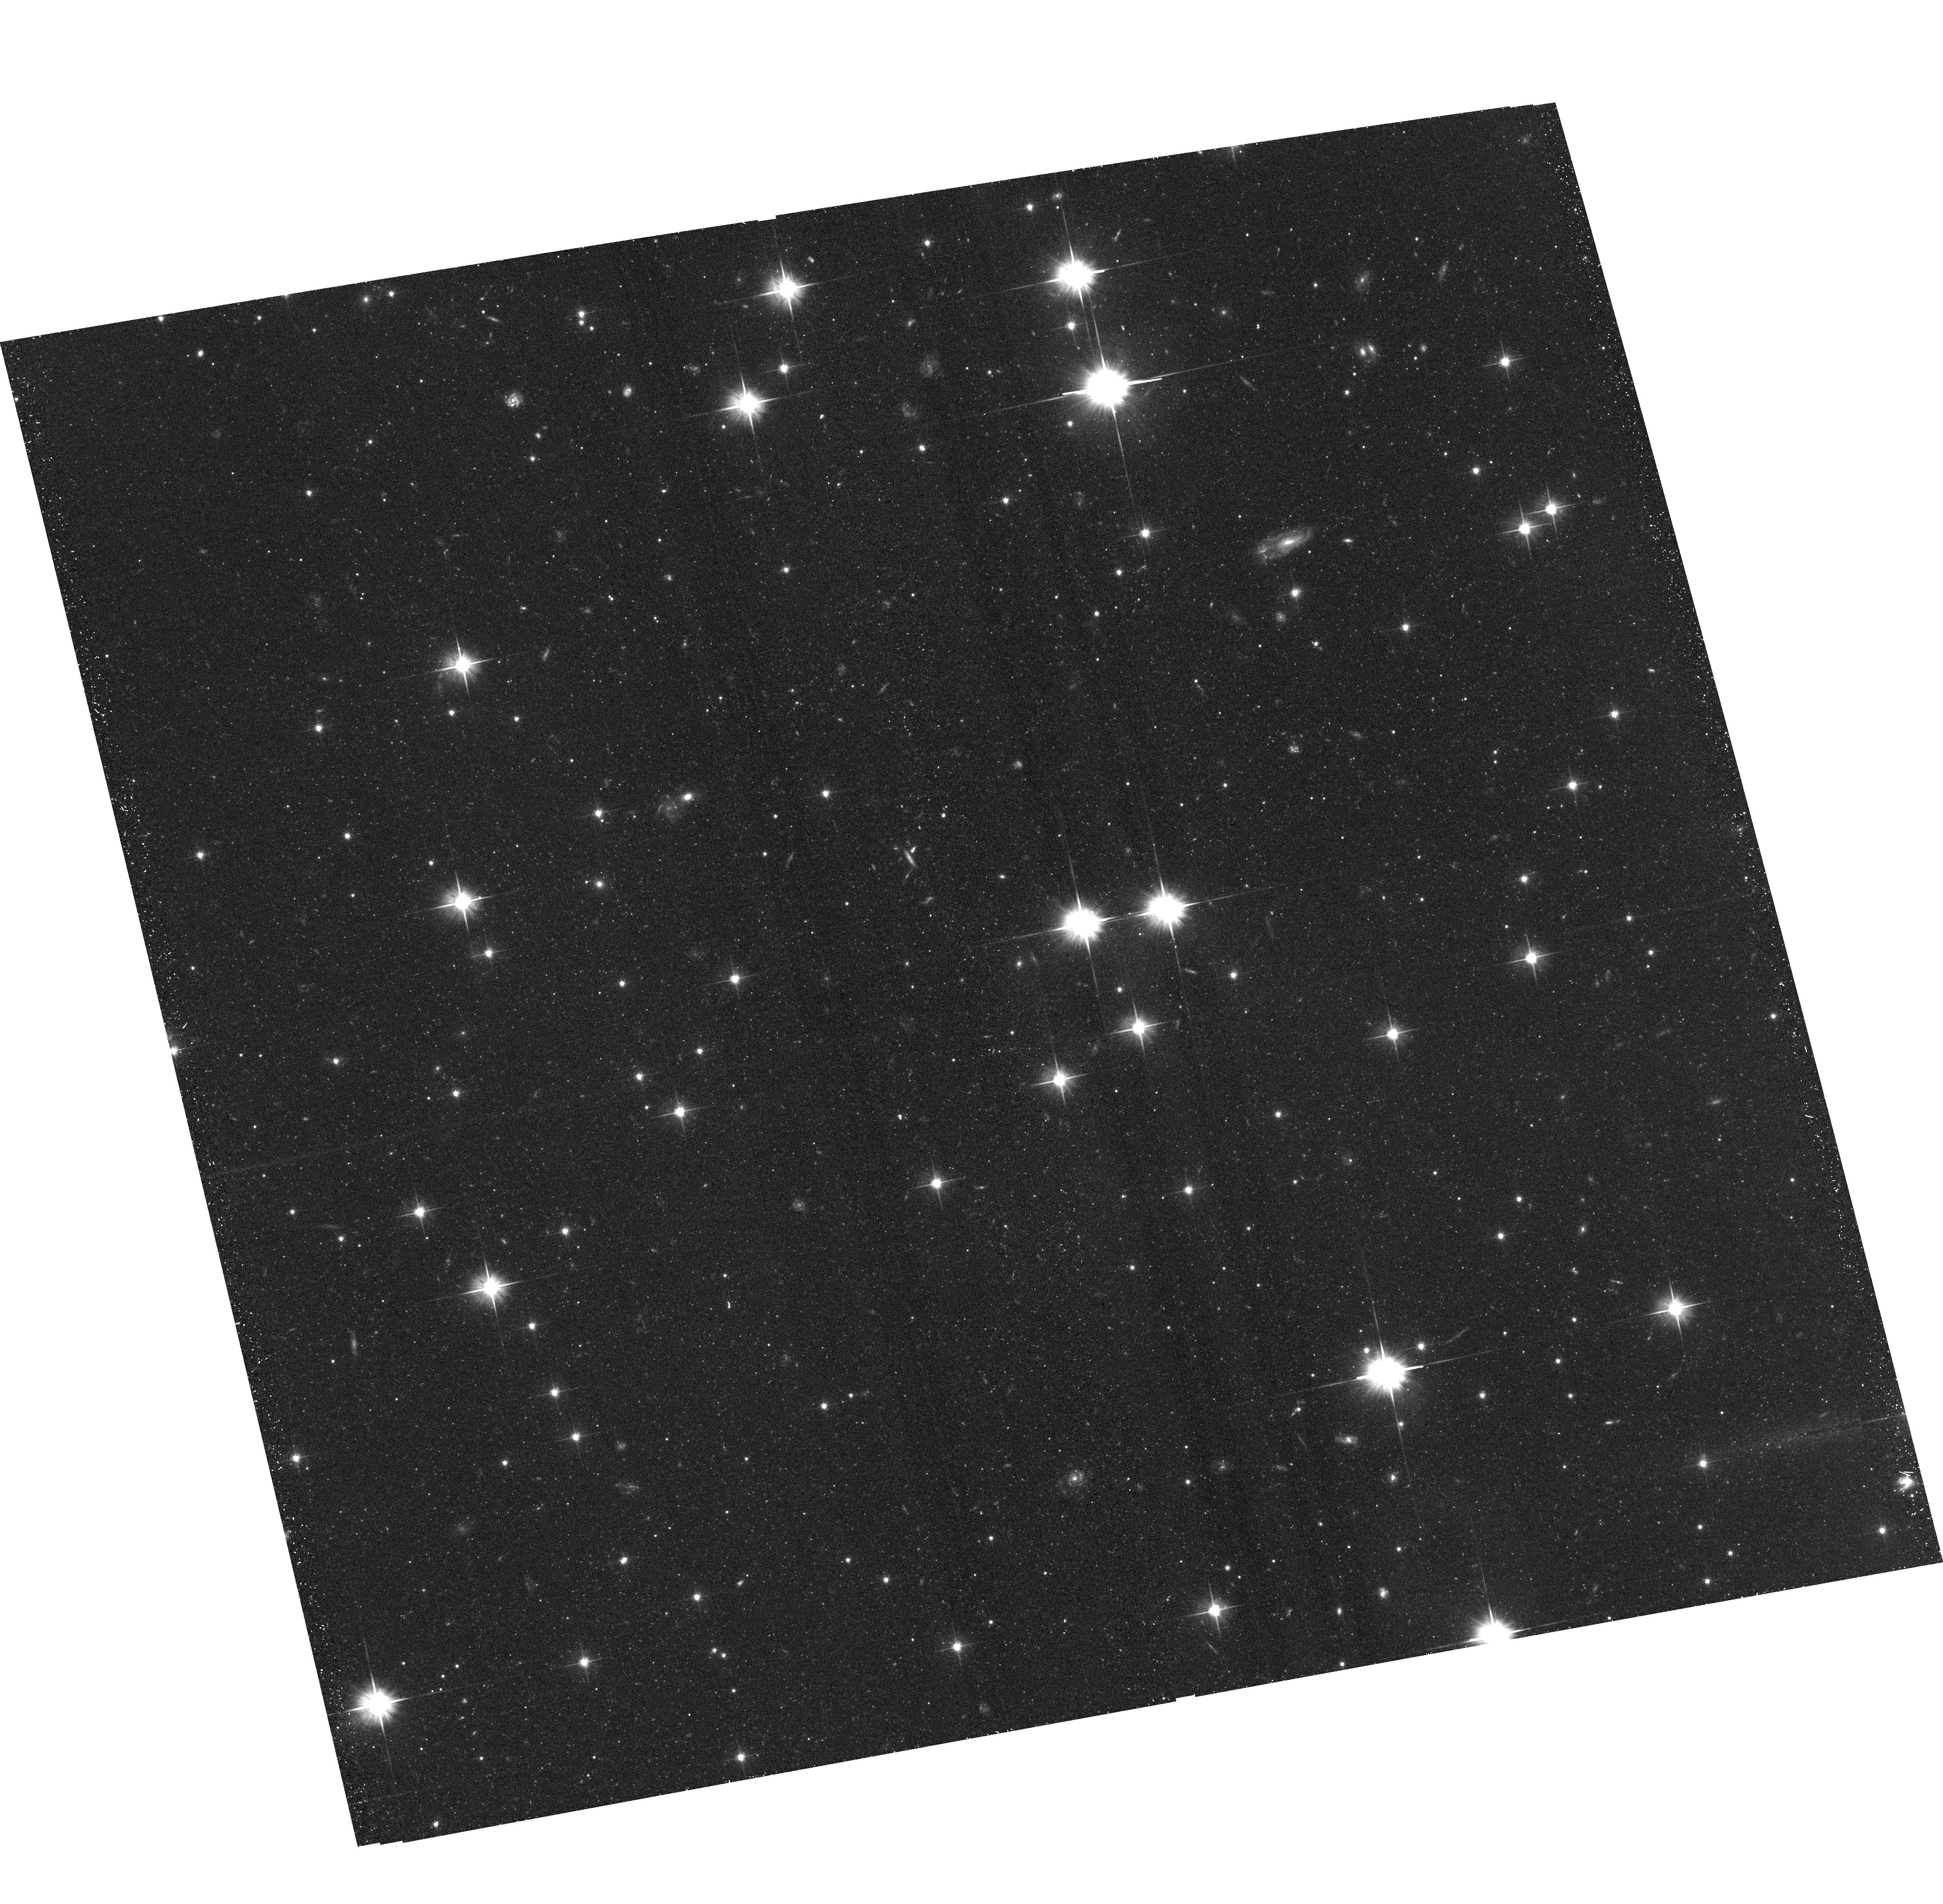
Target: NGC-5128-S6
Instrument: ACS/WFC
Filter: F606W
Exposure: 43 min
Observation ID: hst_14259_06_acs_wfc_f606w_jcwk06

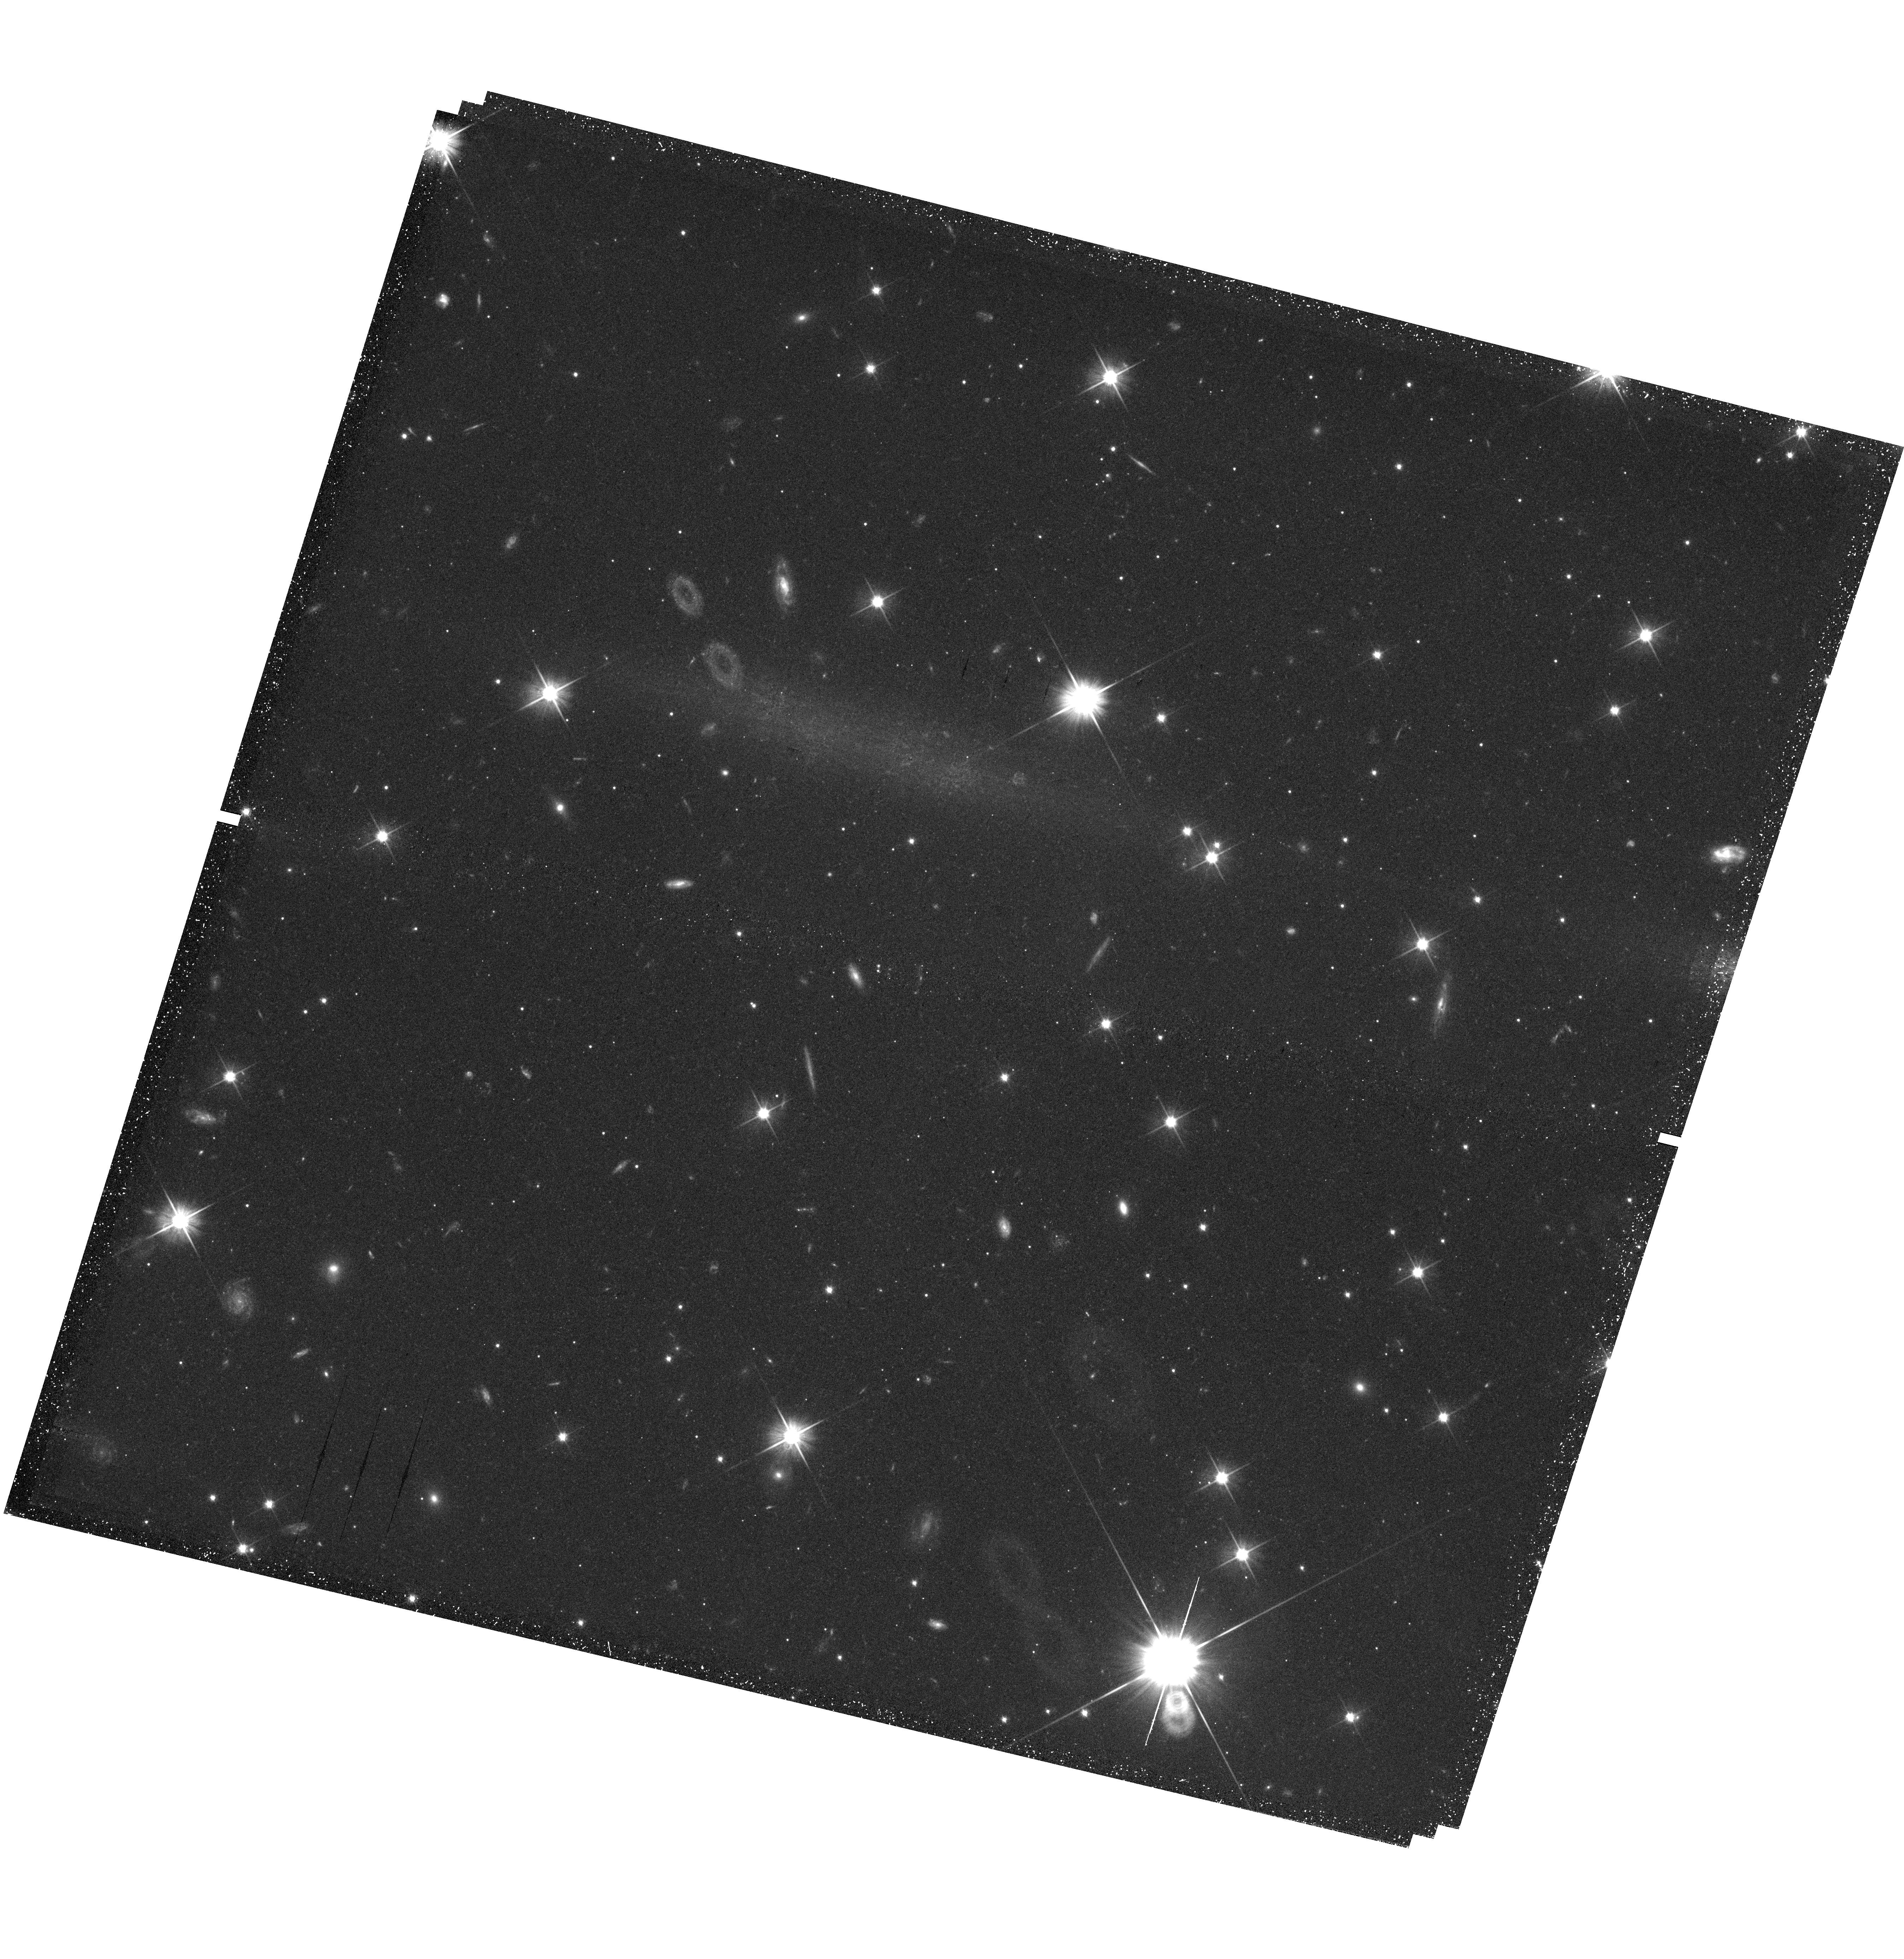
Target: field at RA 200.951°, Dec -41.661°
Instrument: WFC3/UVIS
Filter: F606W
Exposure: 46 min
Observation ID: hst_14259_05_wfc3_uvis_f606w_icwk05

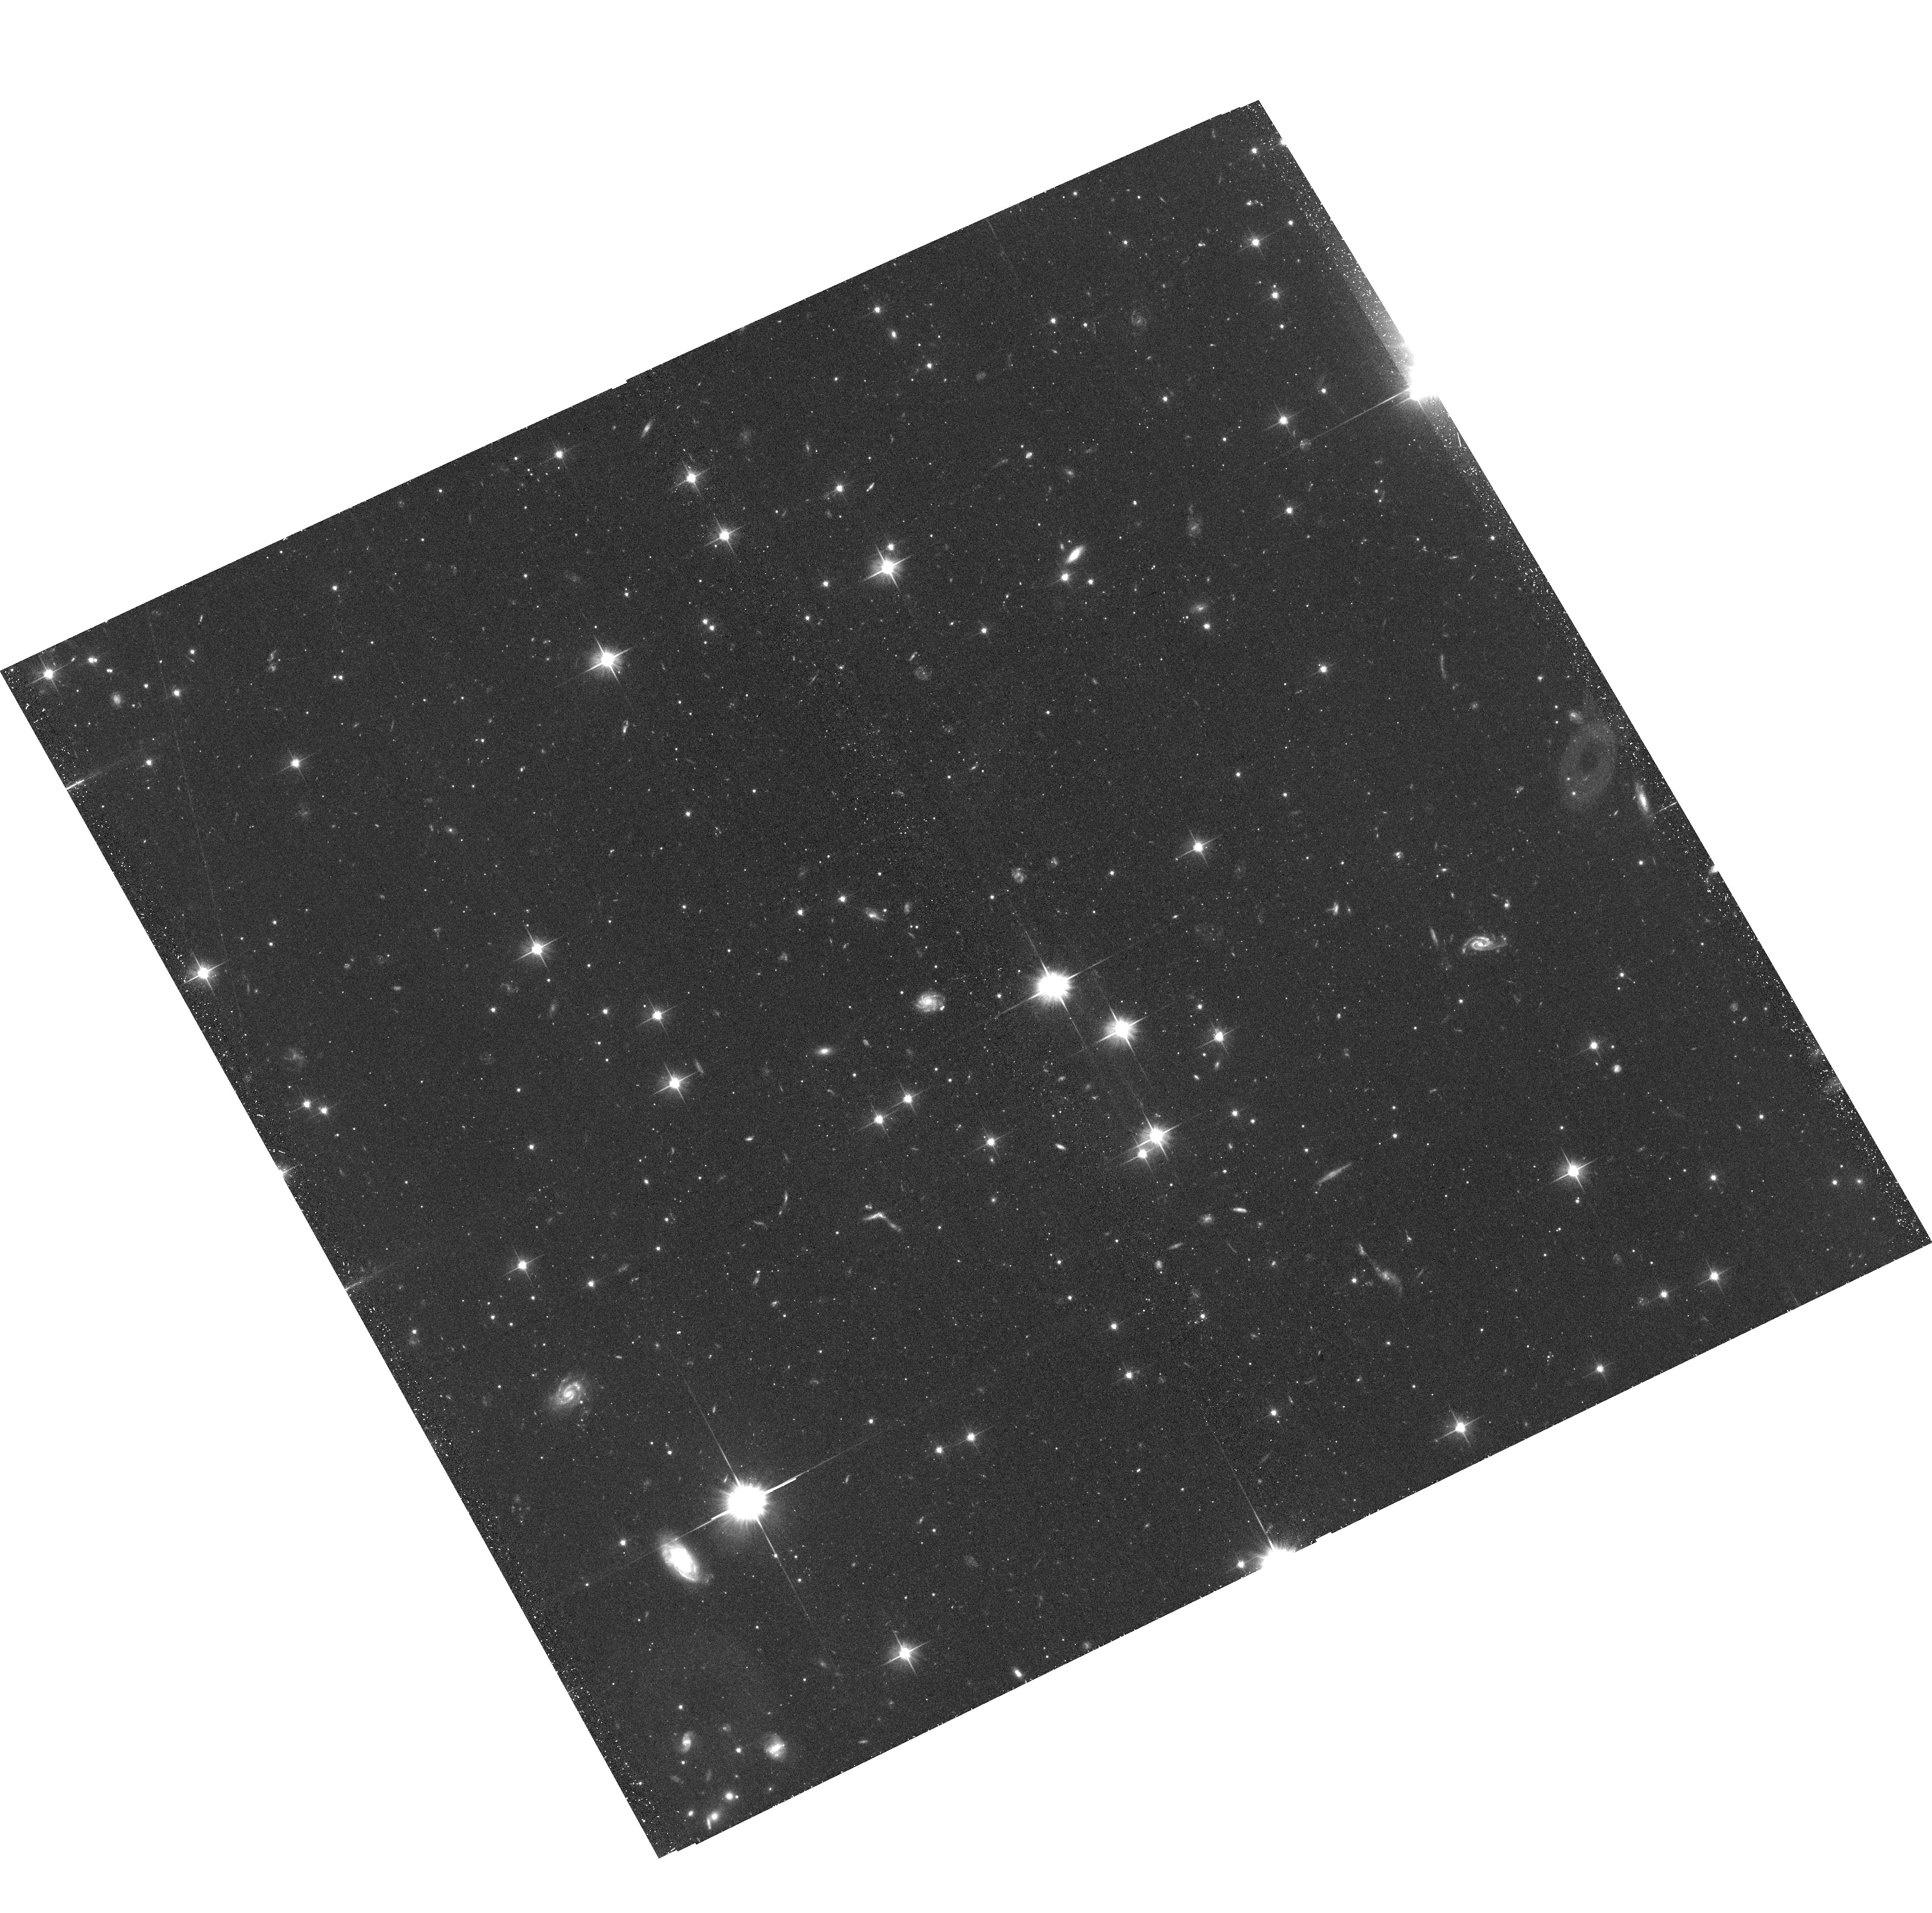
Target: NGC-5128-S5
Instrument: ACS/WFC
Filter: F606W
Exposure: 43 min
Observation ID: hst_14259_05_acs_wfc_f606w_jcwk05

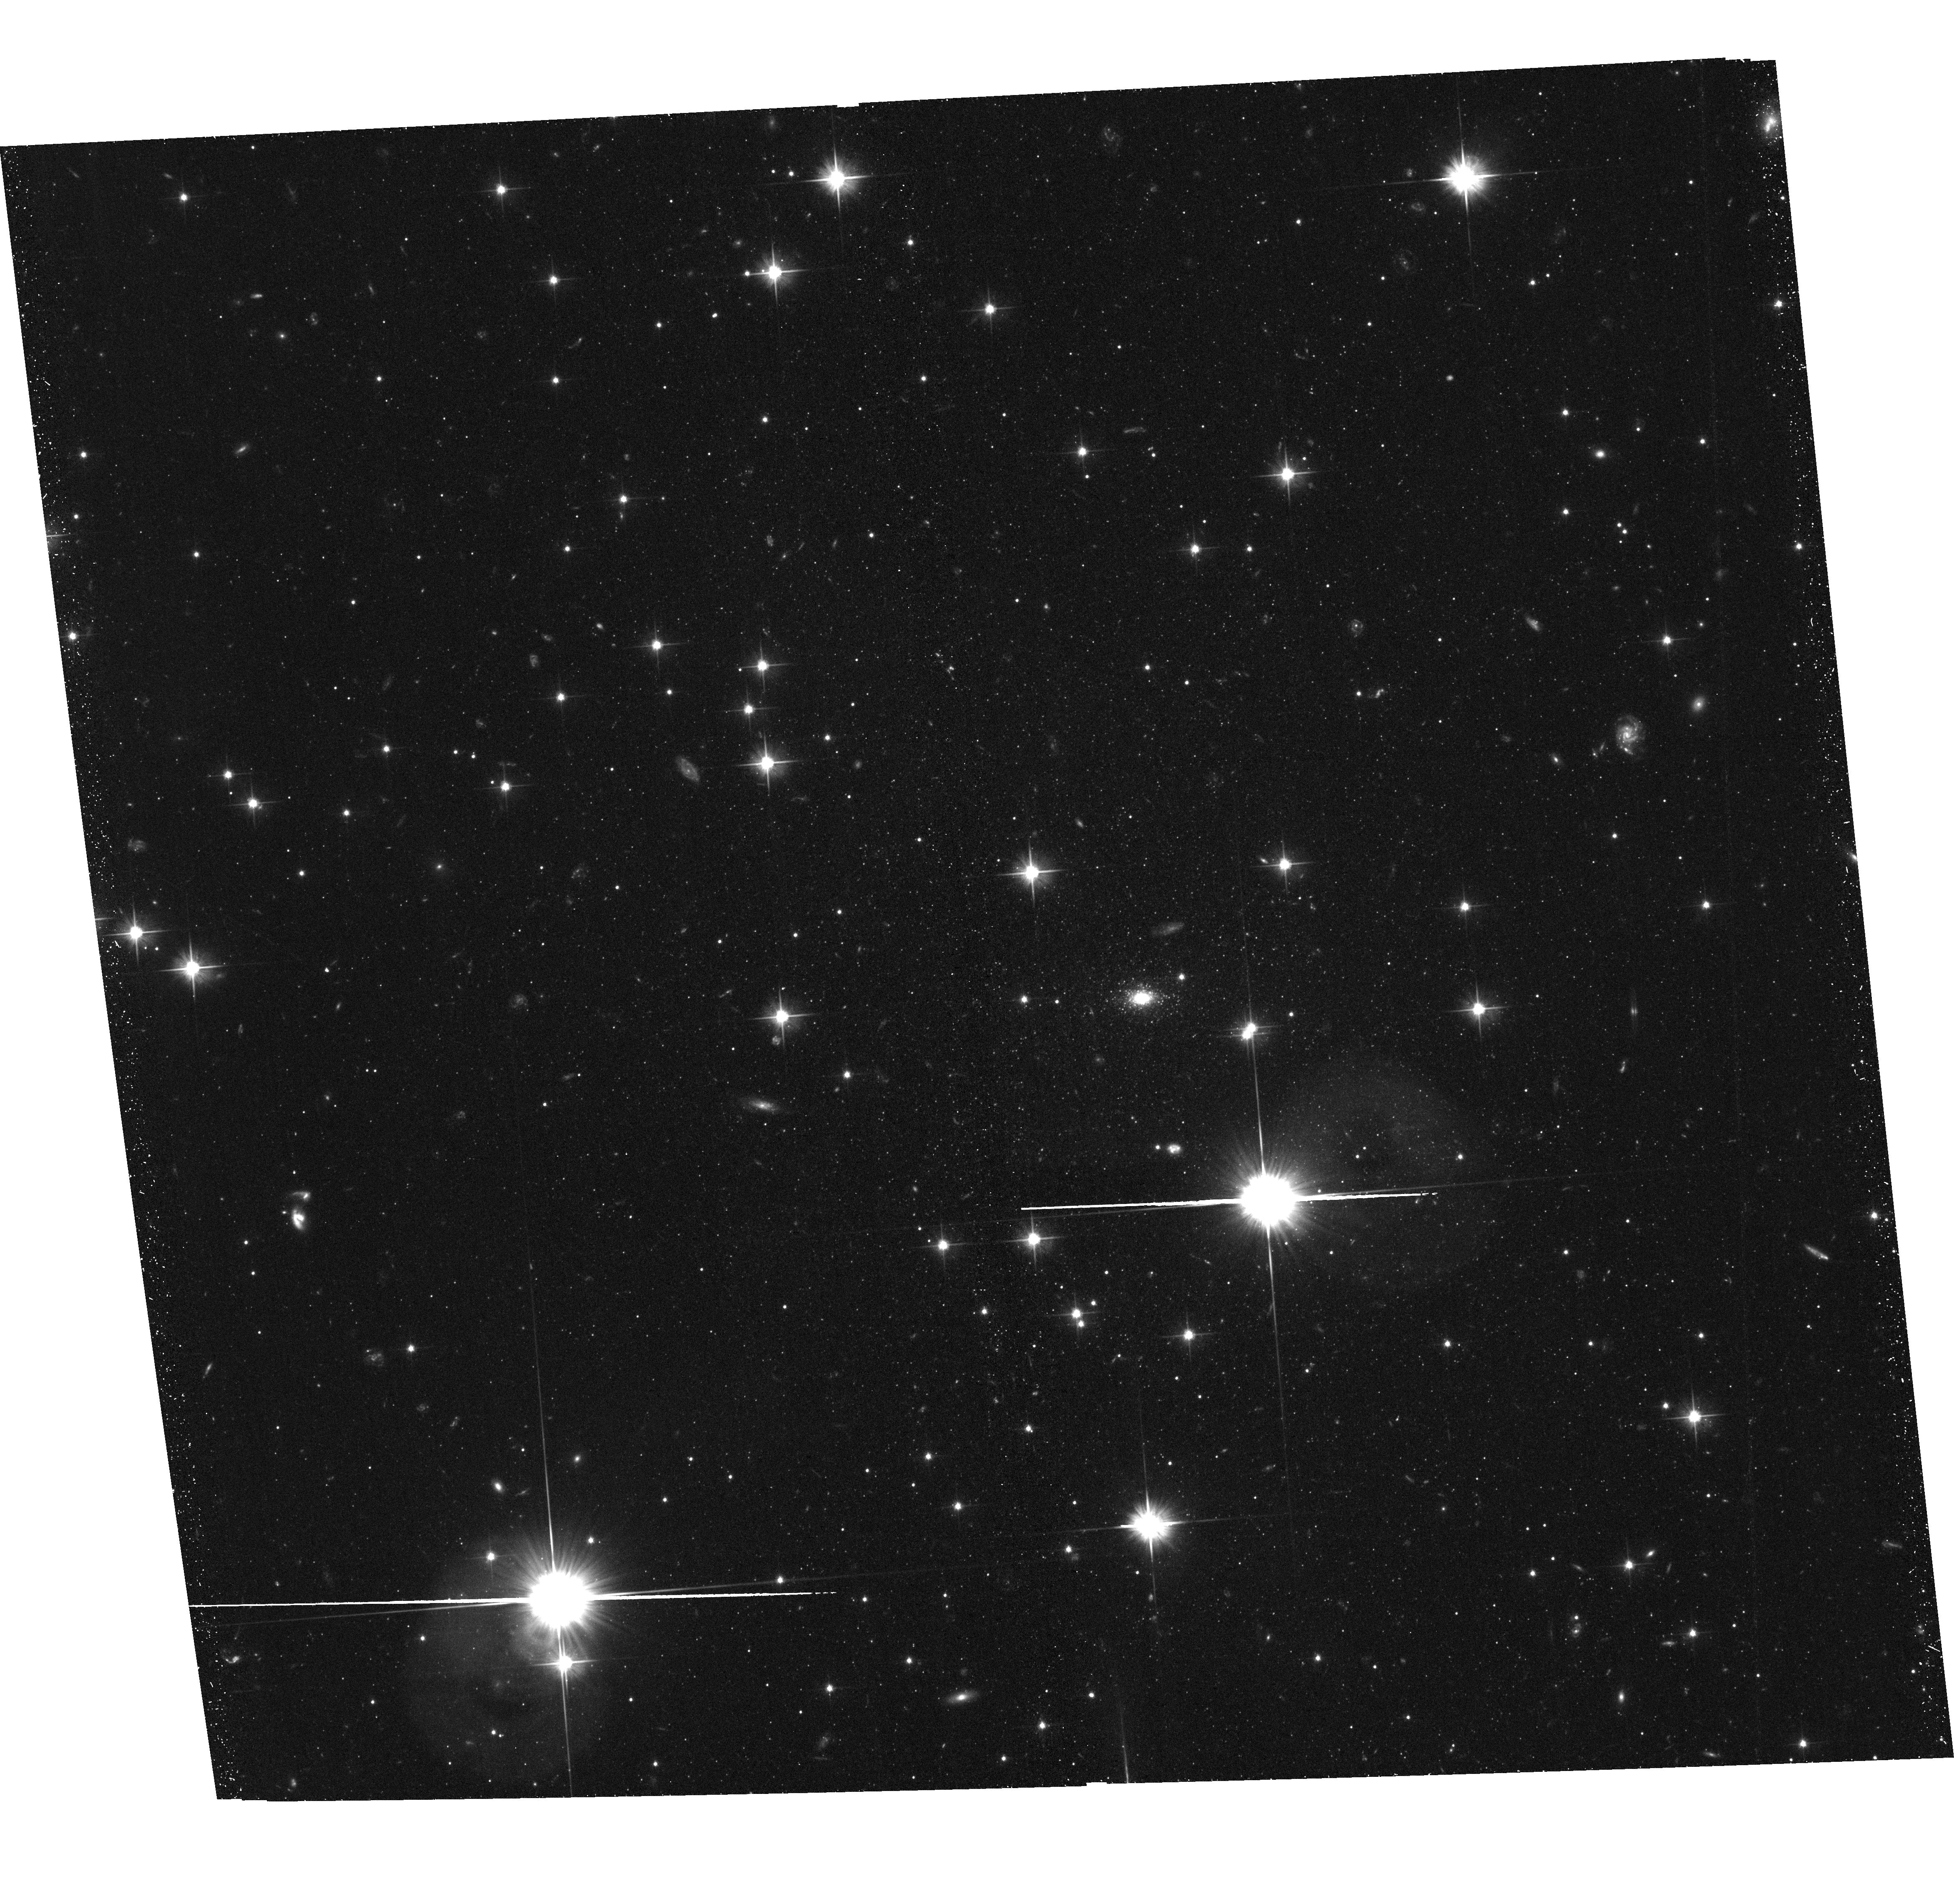
Target: NGC-5128-S1
Instrument: ACS/WFC
Filter: F606W
Exposure: 43 min
Observation ID: hst_14259_01_acs_wfc_f606w_jcwk01

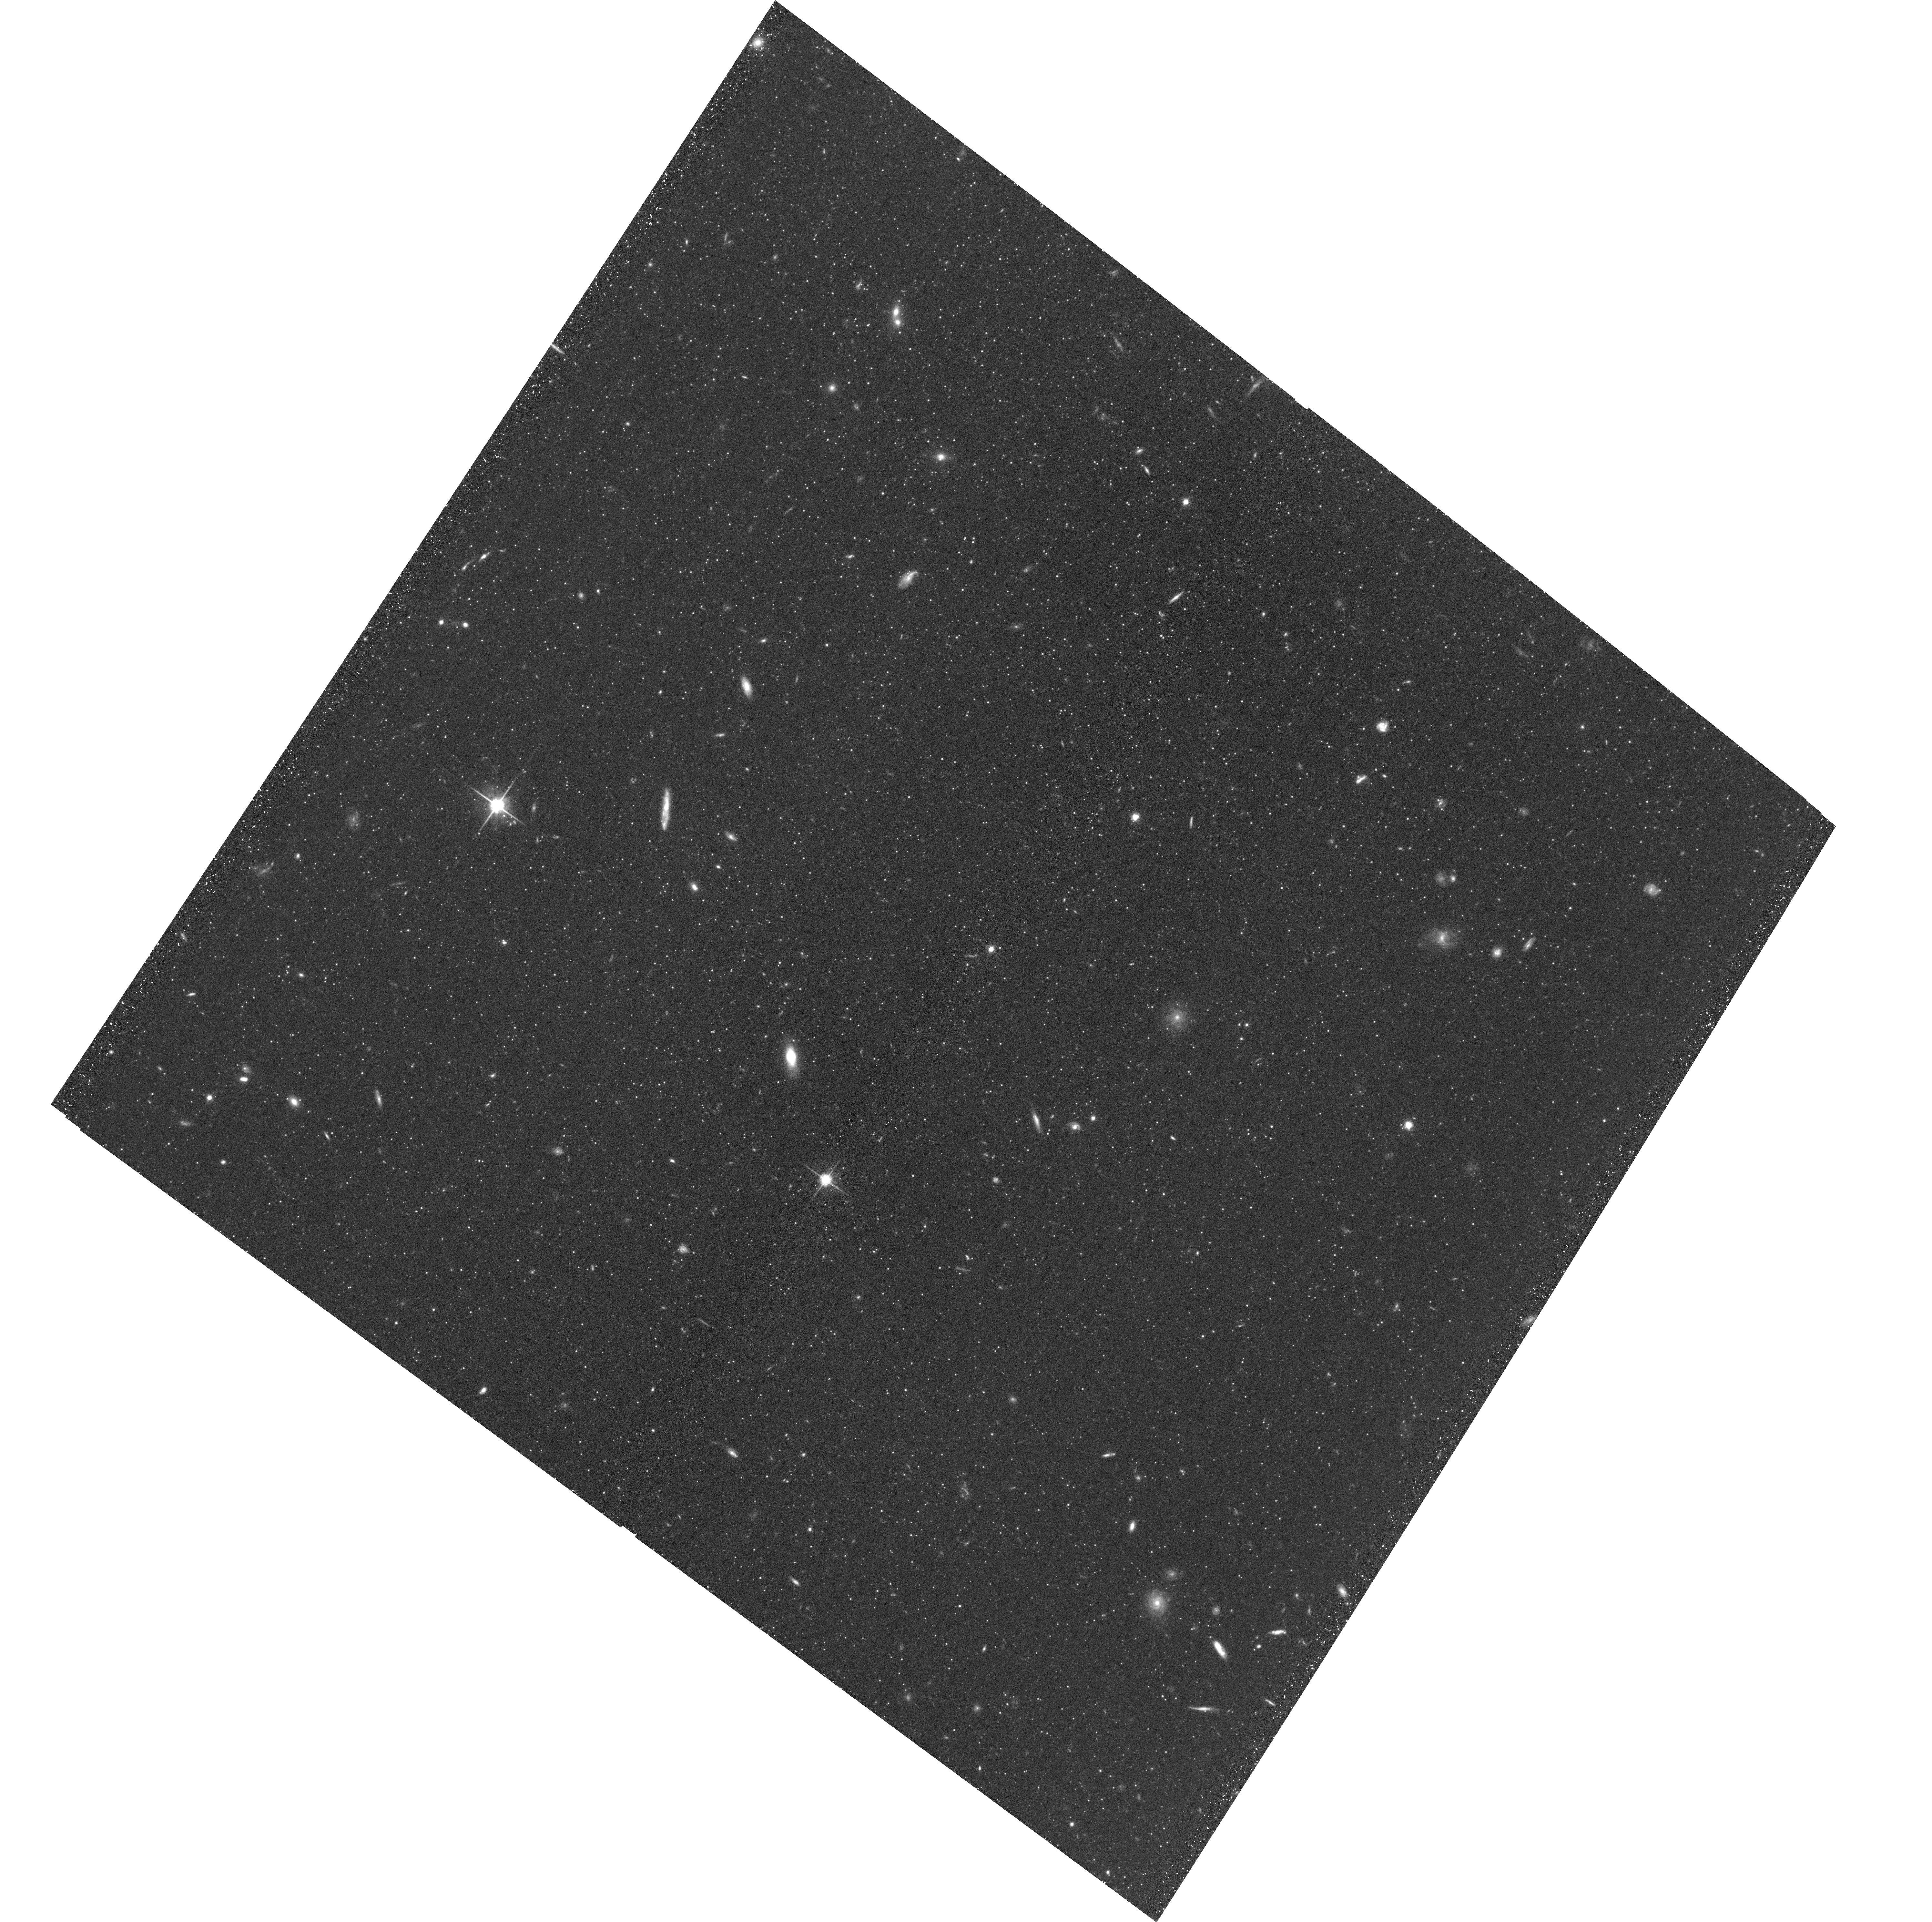
Target: NGC-253-S1
Instrument: ACS/WFC
Filter: F814W
Exposure: 39 min
Observation ID: hst_14259_07_acs_wfc_f814w_jcwk07

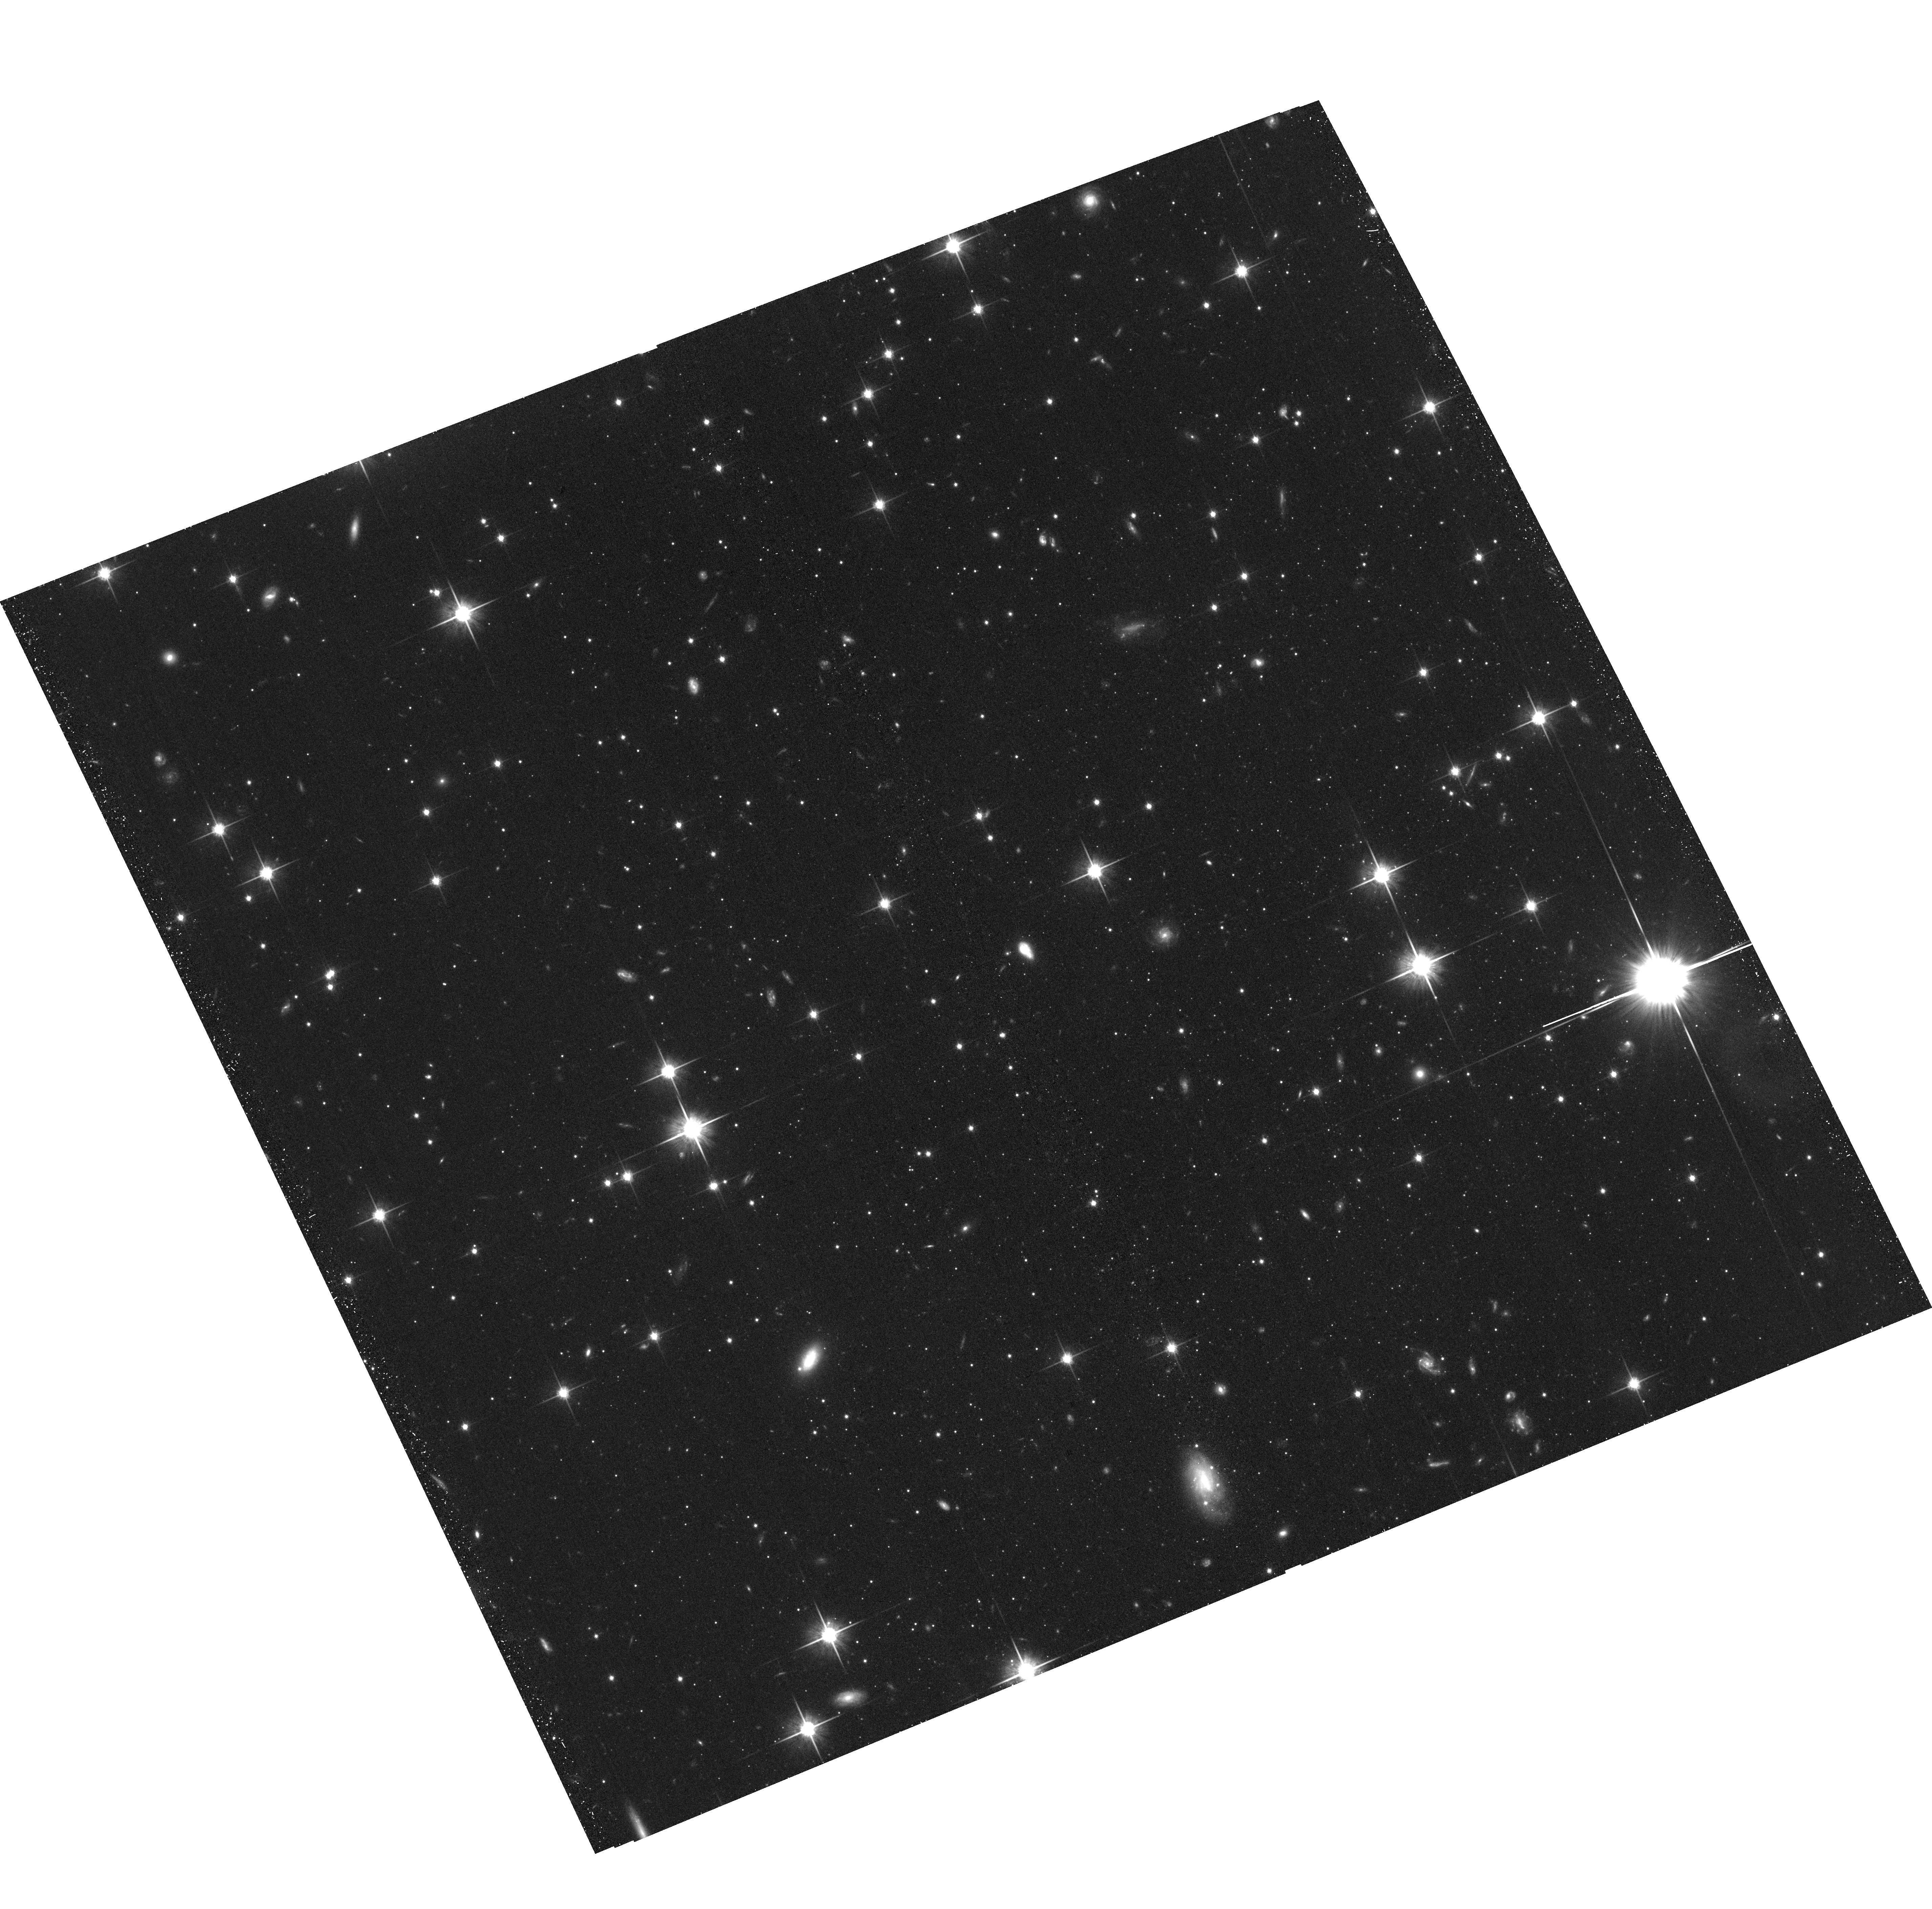
Target: NGC-5128-S3
Instrument: ACS/WFC
Filter: F814W
Exposure: 40 min
Observation ID: hst_14259_03_acs_wfc_f814w_jcwk03

Resolved halo substructures beyond the Local Group: the assembly histories of NGC 253 and NGC 5128 (PI: Crnojevic, Denija)

We request HST/ACS imaging to follow up the 10 most prominent newly discovered substructures in the halos of NGC 253 and NGC 5128 (both at D=3.8 Mpc, and the dominant galaxies of their respective groups, Sculptor and Centaurus A). The substructures were found via our ongoing ground-based (Magellan/Megacam) survey out to 150 kpc for each galaxy, and include stunning disrupting satellites, streams and shells. Current Cold Dark Matter based simulations provide testable predictions for the physical properties (e.g ages and metallicities) of in-situ/accreted components, but the lack of a robust observational census of outer halos for a wide range of galaxies beyond the Local Group prevents robust conclusions. Our proposed observations of the halo substructures in NGC 253 and NGC 5128 will confirm their distance, group membership, and allow for an accurate derivation of their luminosities, metallicities, and star formation histories: for the first time, substructures around Milky Way-sized halos beyond the Local Group will be characterized in great detail. The substructures' properties will be compared to those of the smooth halo, as derived from our wide-field imaging as well as from extant HST halo observations, and to similar substructures in the halos of the Milky Way and M31. This program will constitute a critical observational test to cosmological predictions of the hierarchical assembly process.